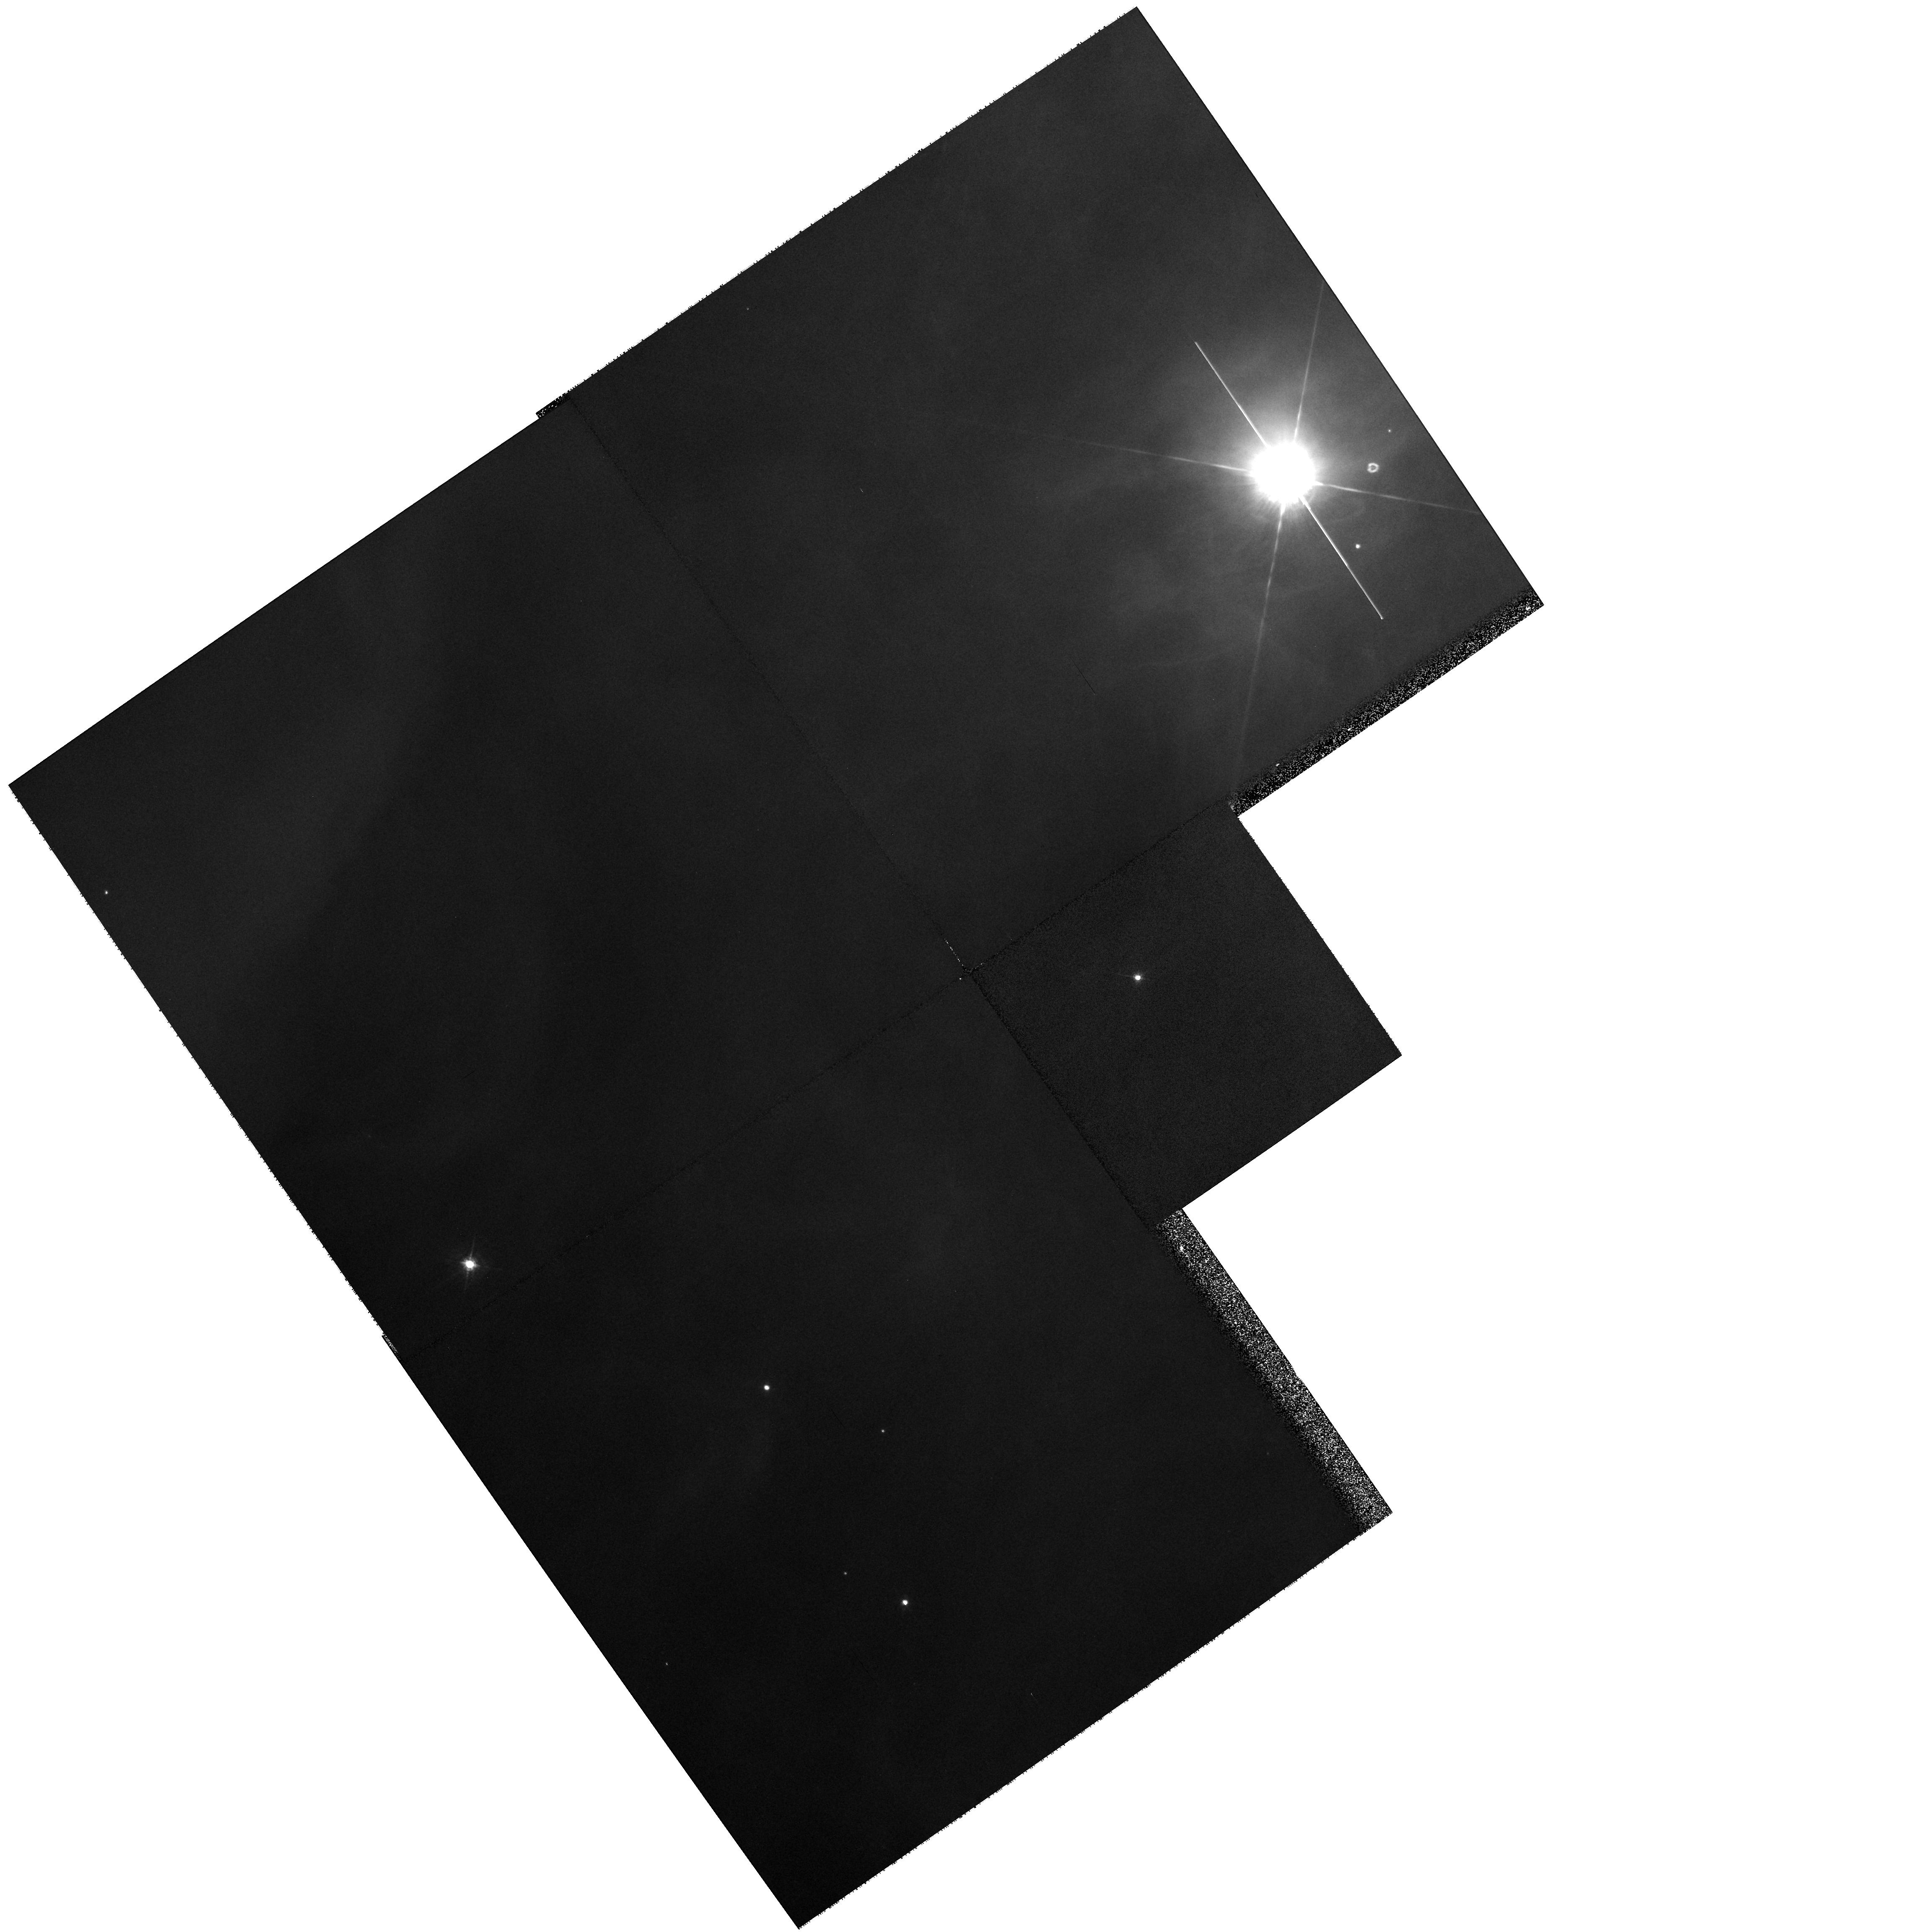
Target: NGC1976-167-317A. Instrument: WFPC2/PC. Filter: F547M. Exposure: 2 min. Observation ID: hst_8120_51_wfpc2_pc_f547m_u59851

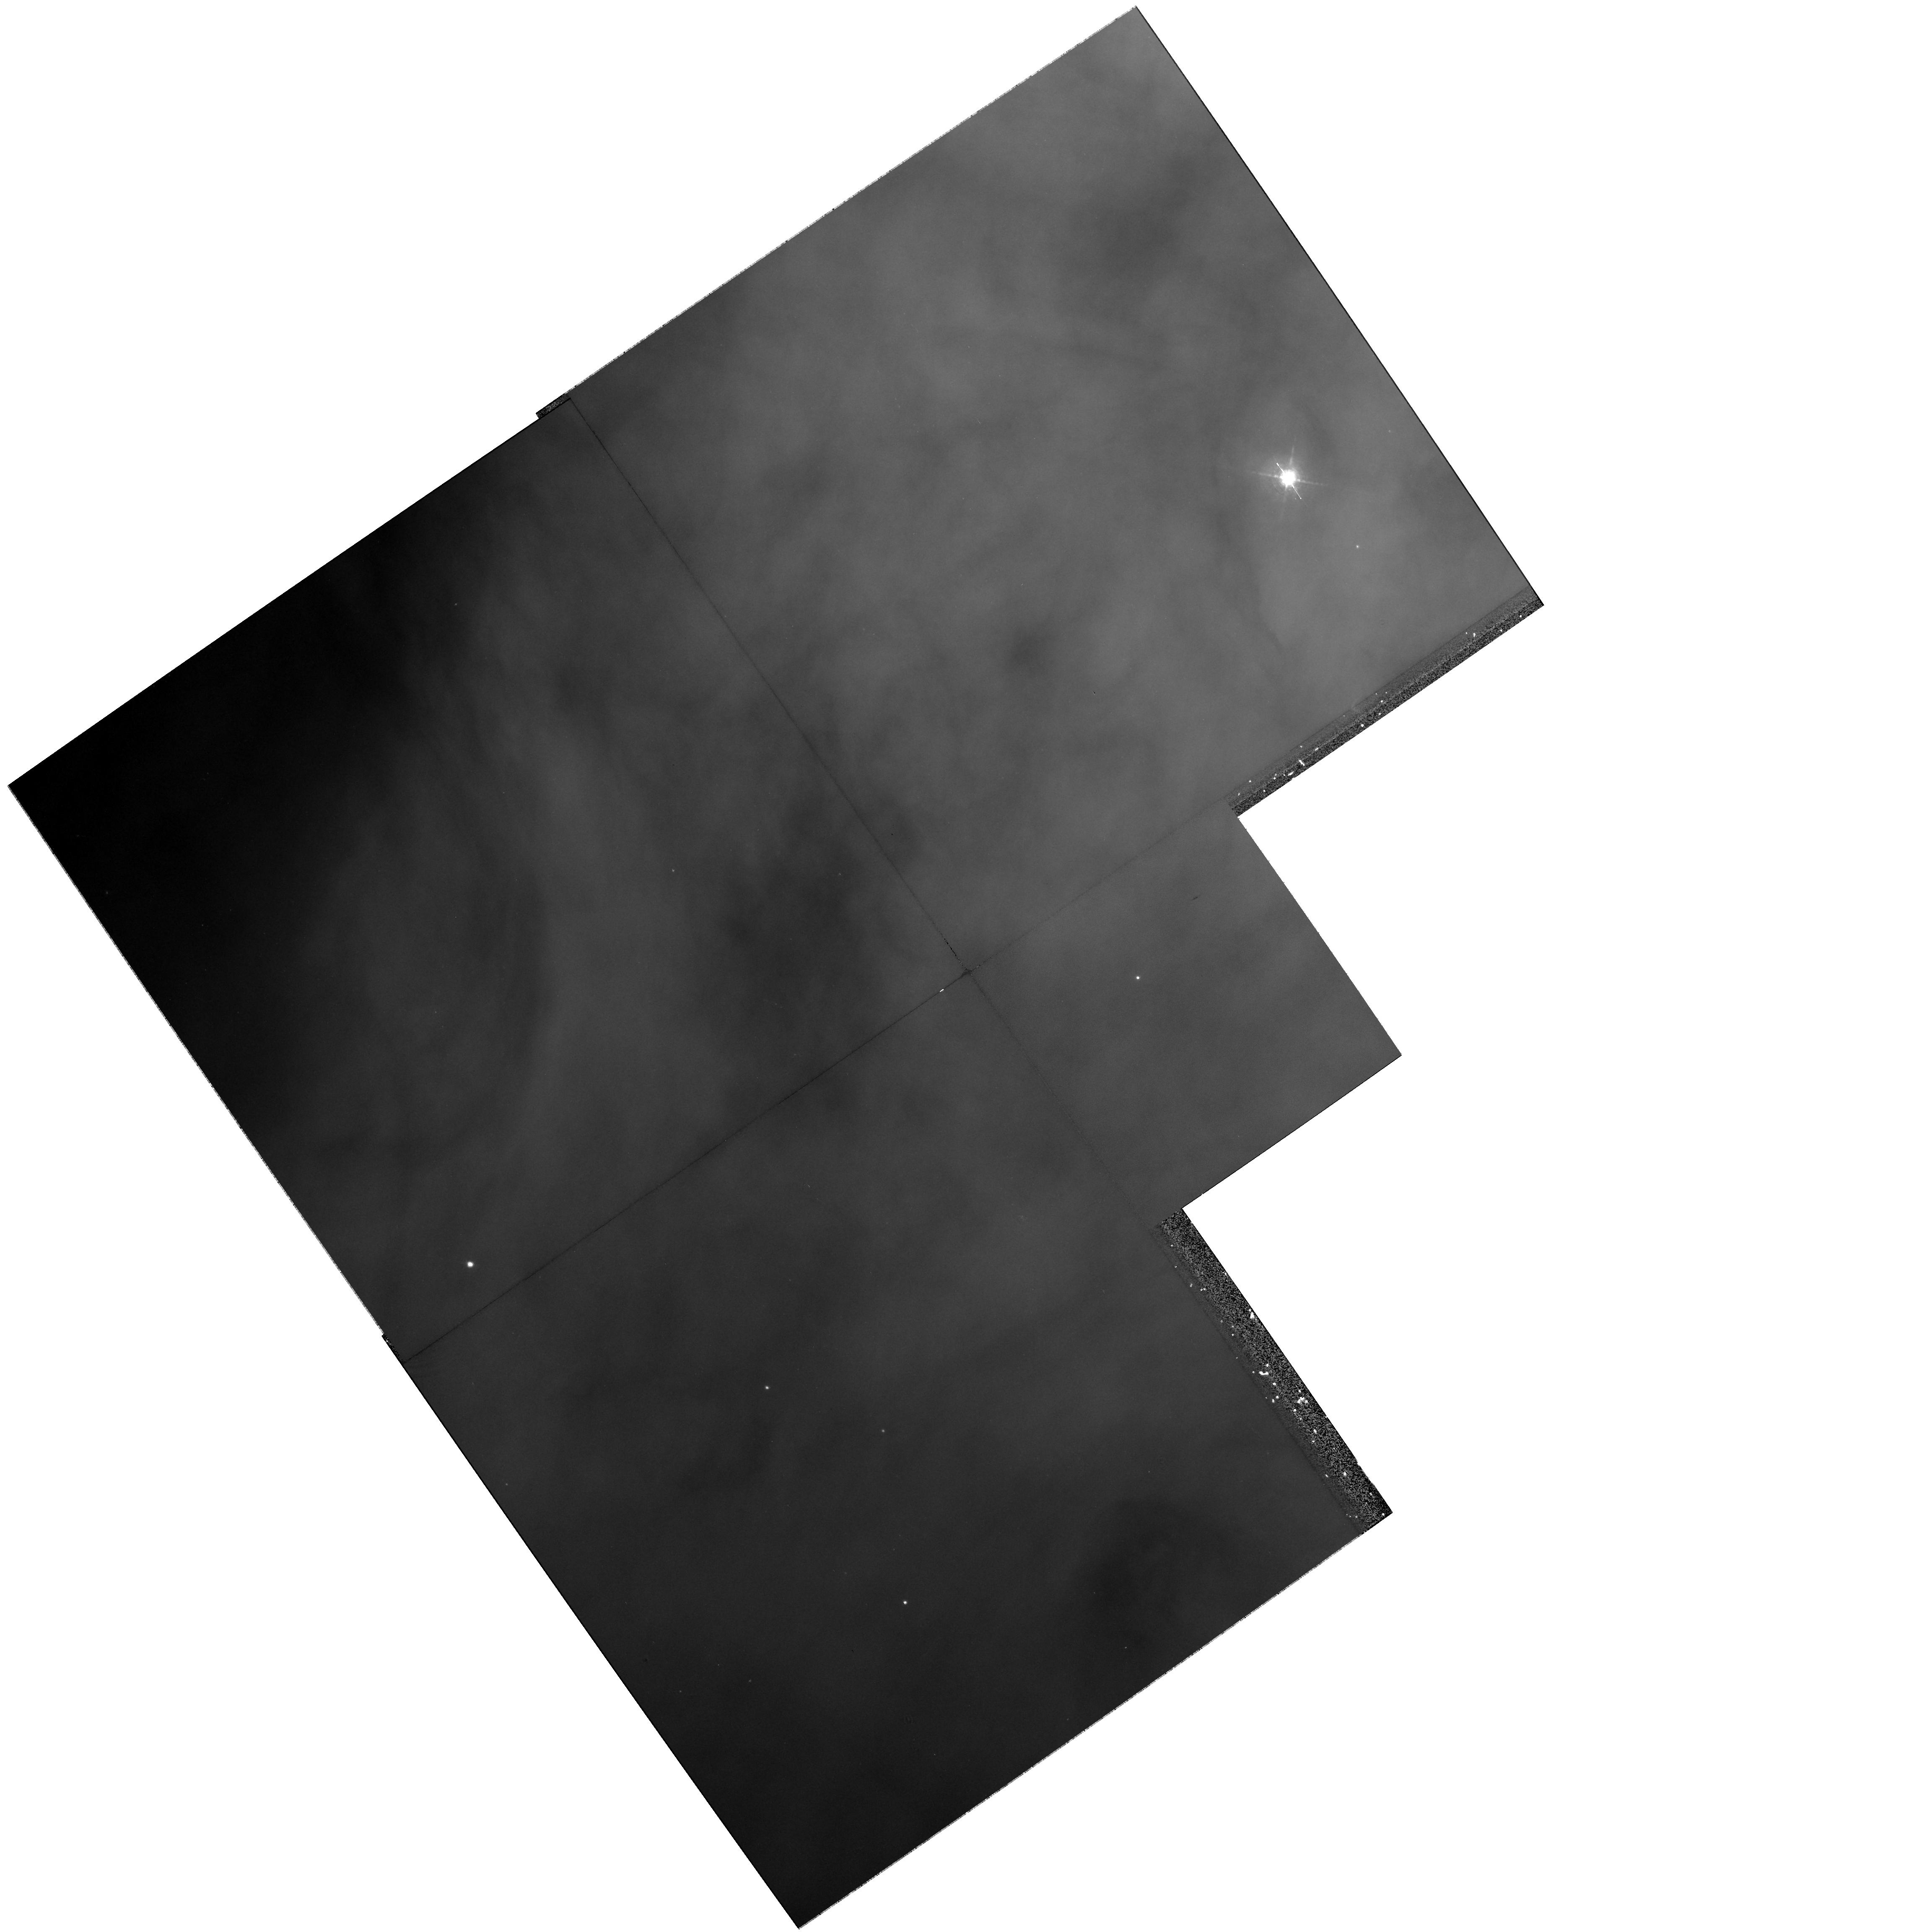
Target: NGC1976-167-317A. Instrument: WFPC2/PC. Filter: F656N. Exposure: 10 min. Observation ID: hst_8120_51_wfpc2_pc_f656n_u59851

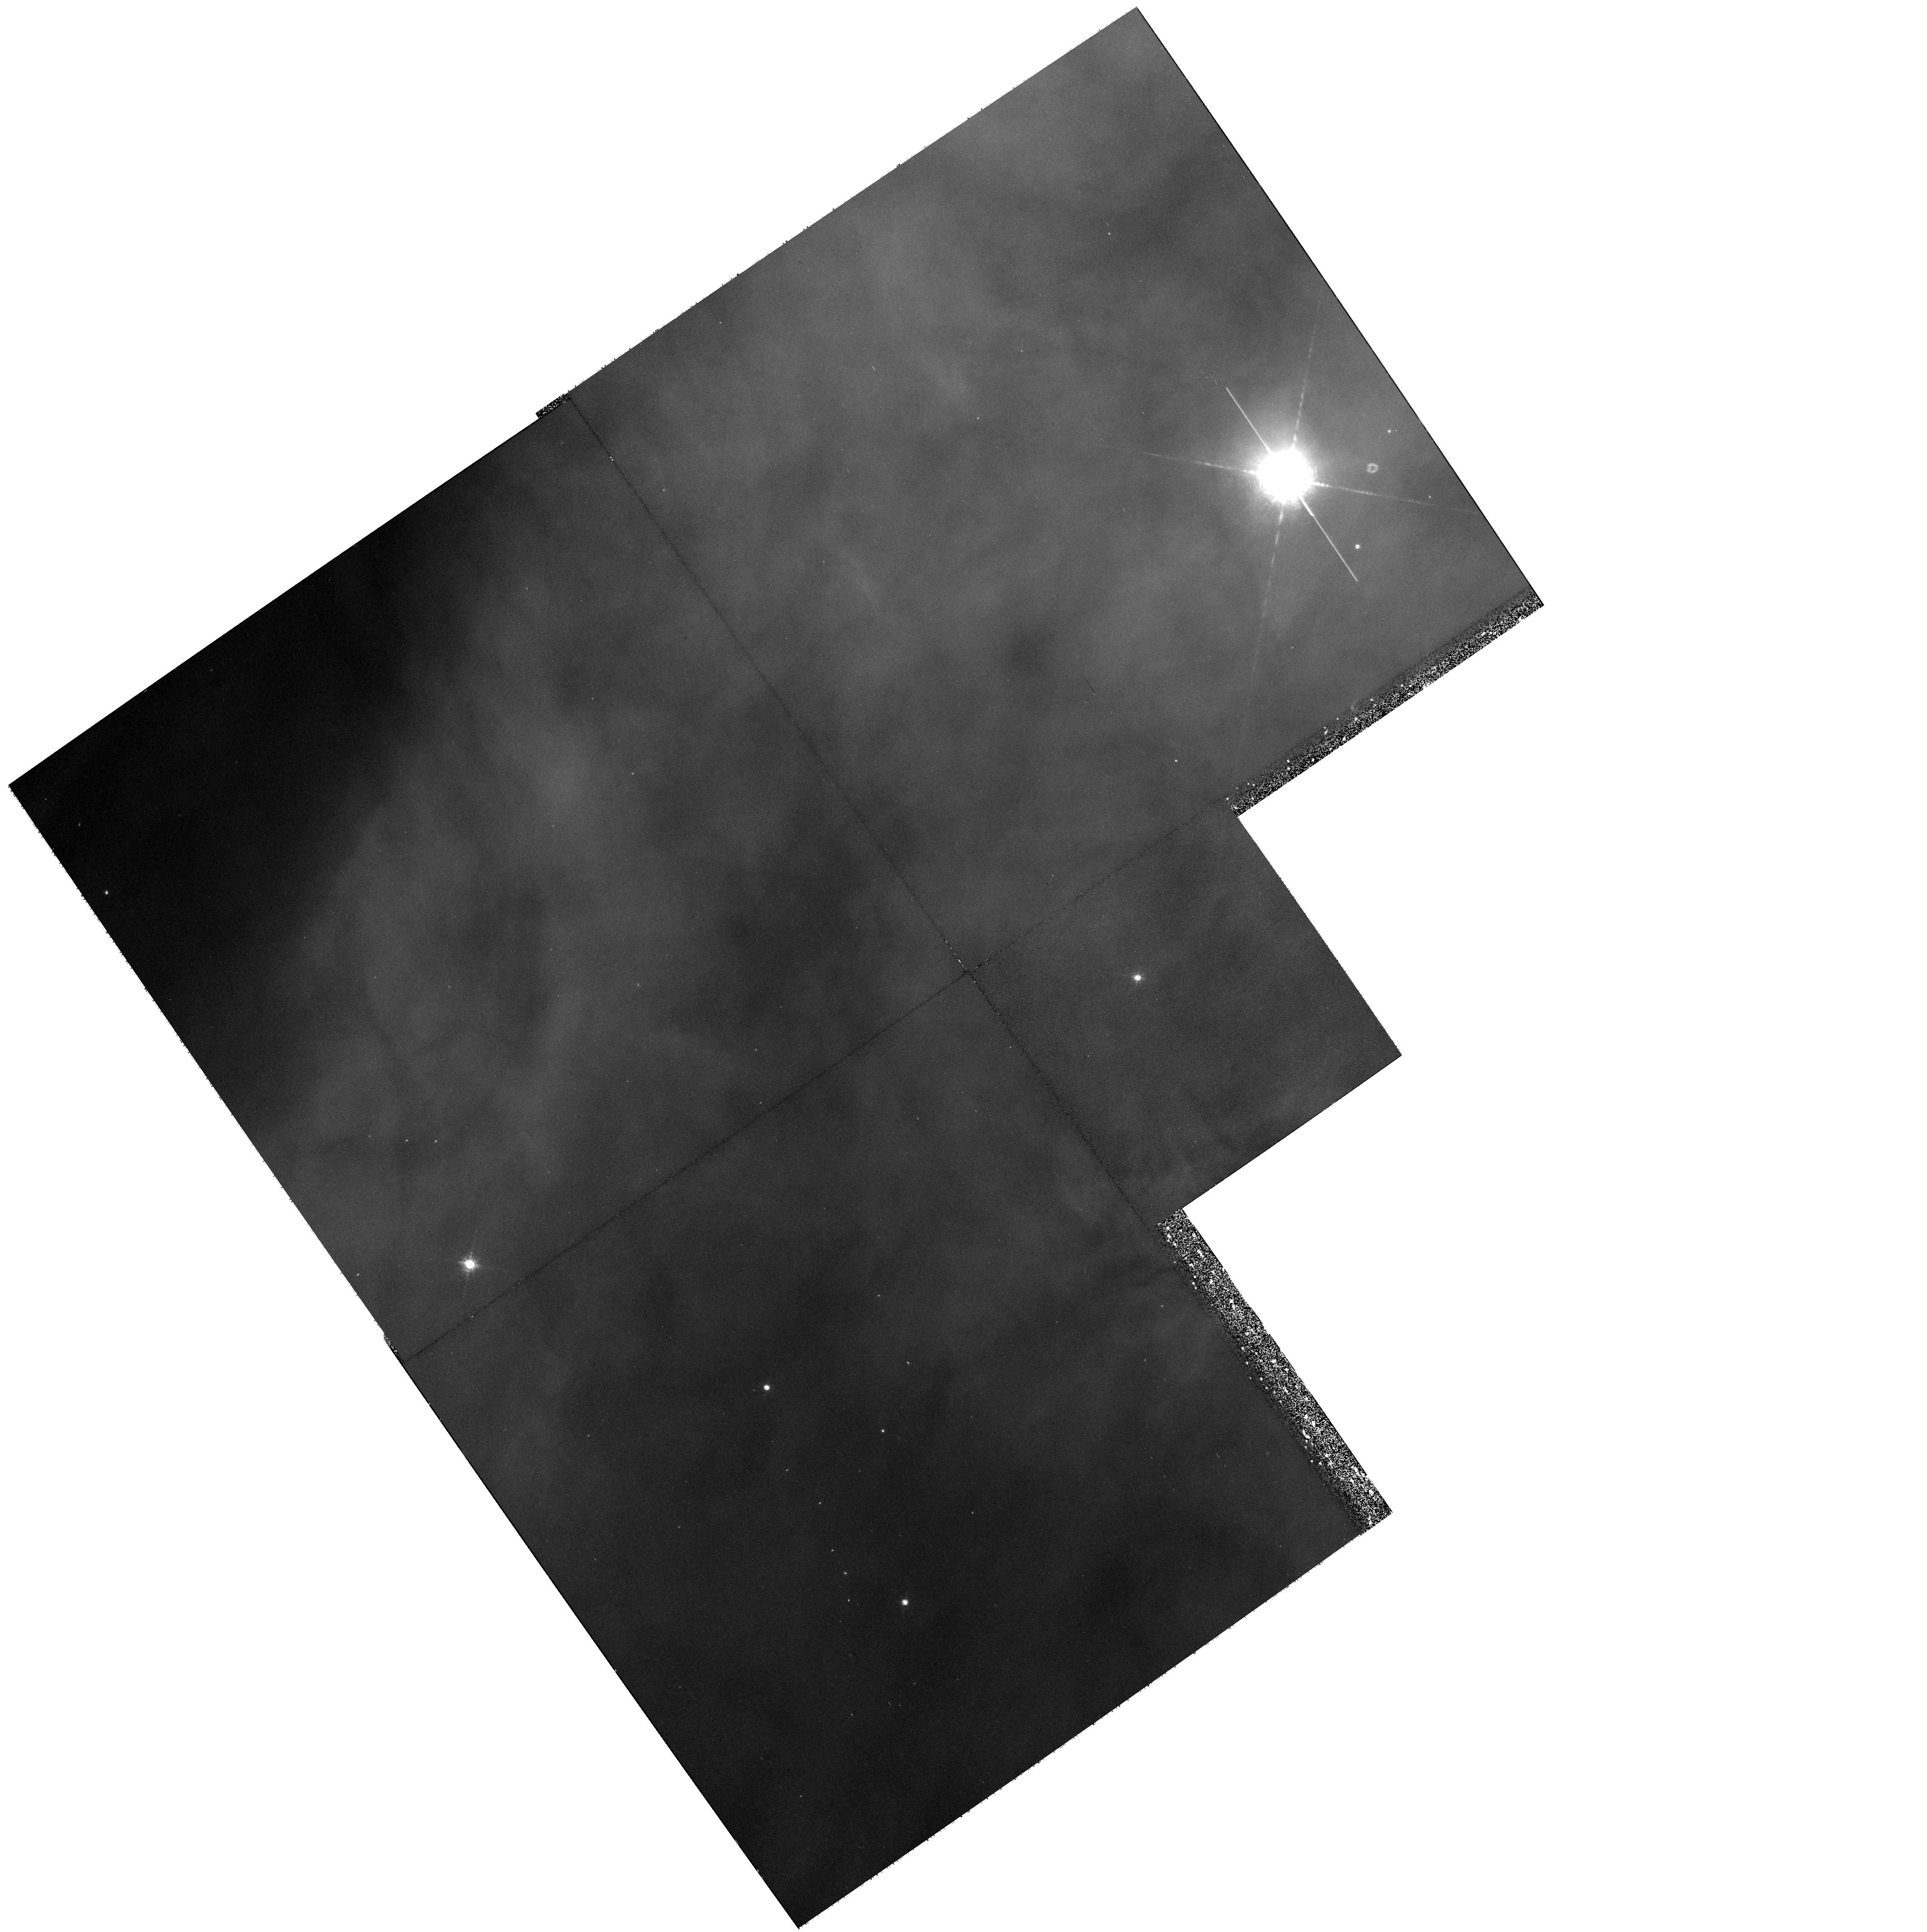
Target: NGC1976-167-317A. Instrument: WFPC2/PC. Filter: F673N. Exposure: 17 min. Observation ID: hst_8120_51_wfpc2_pc_f673n_u59851

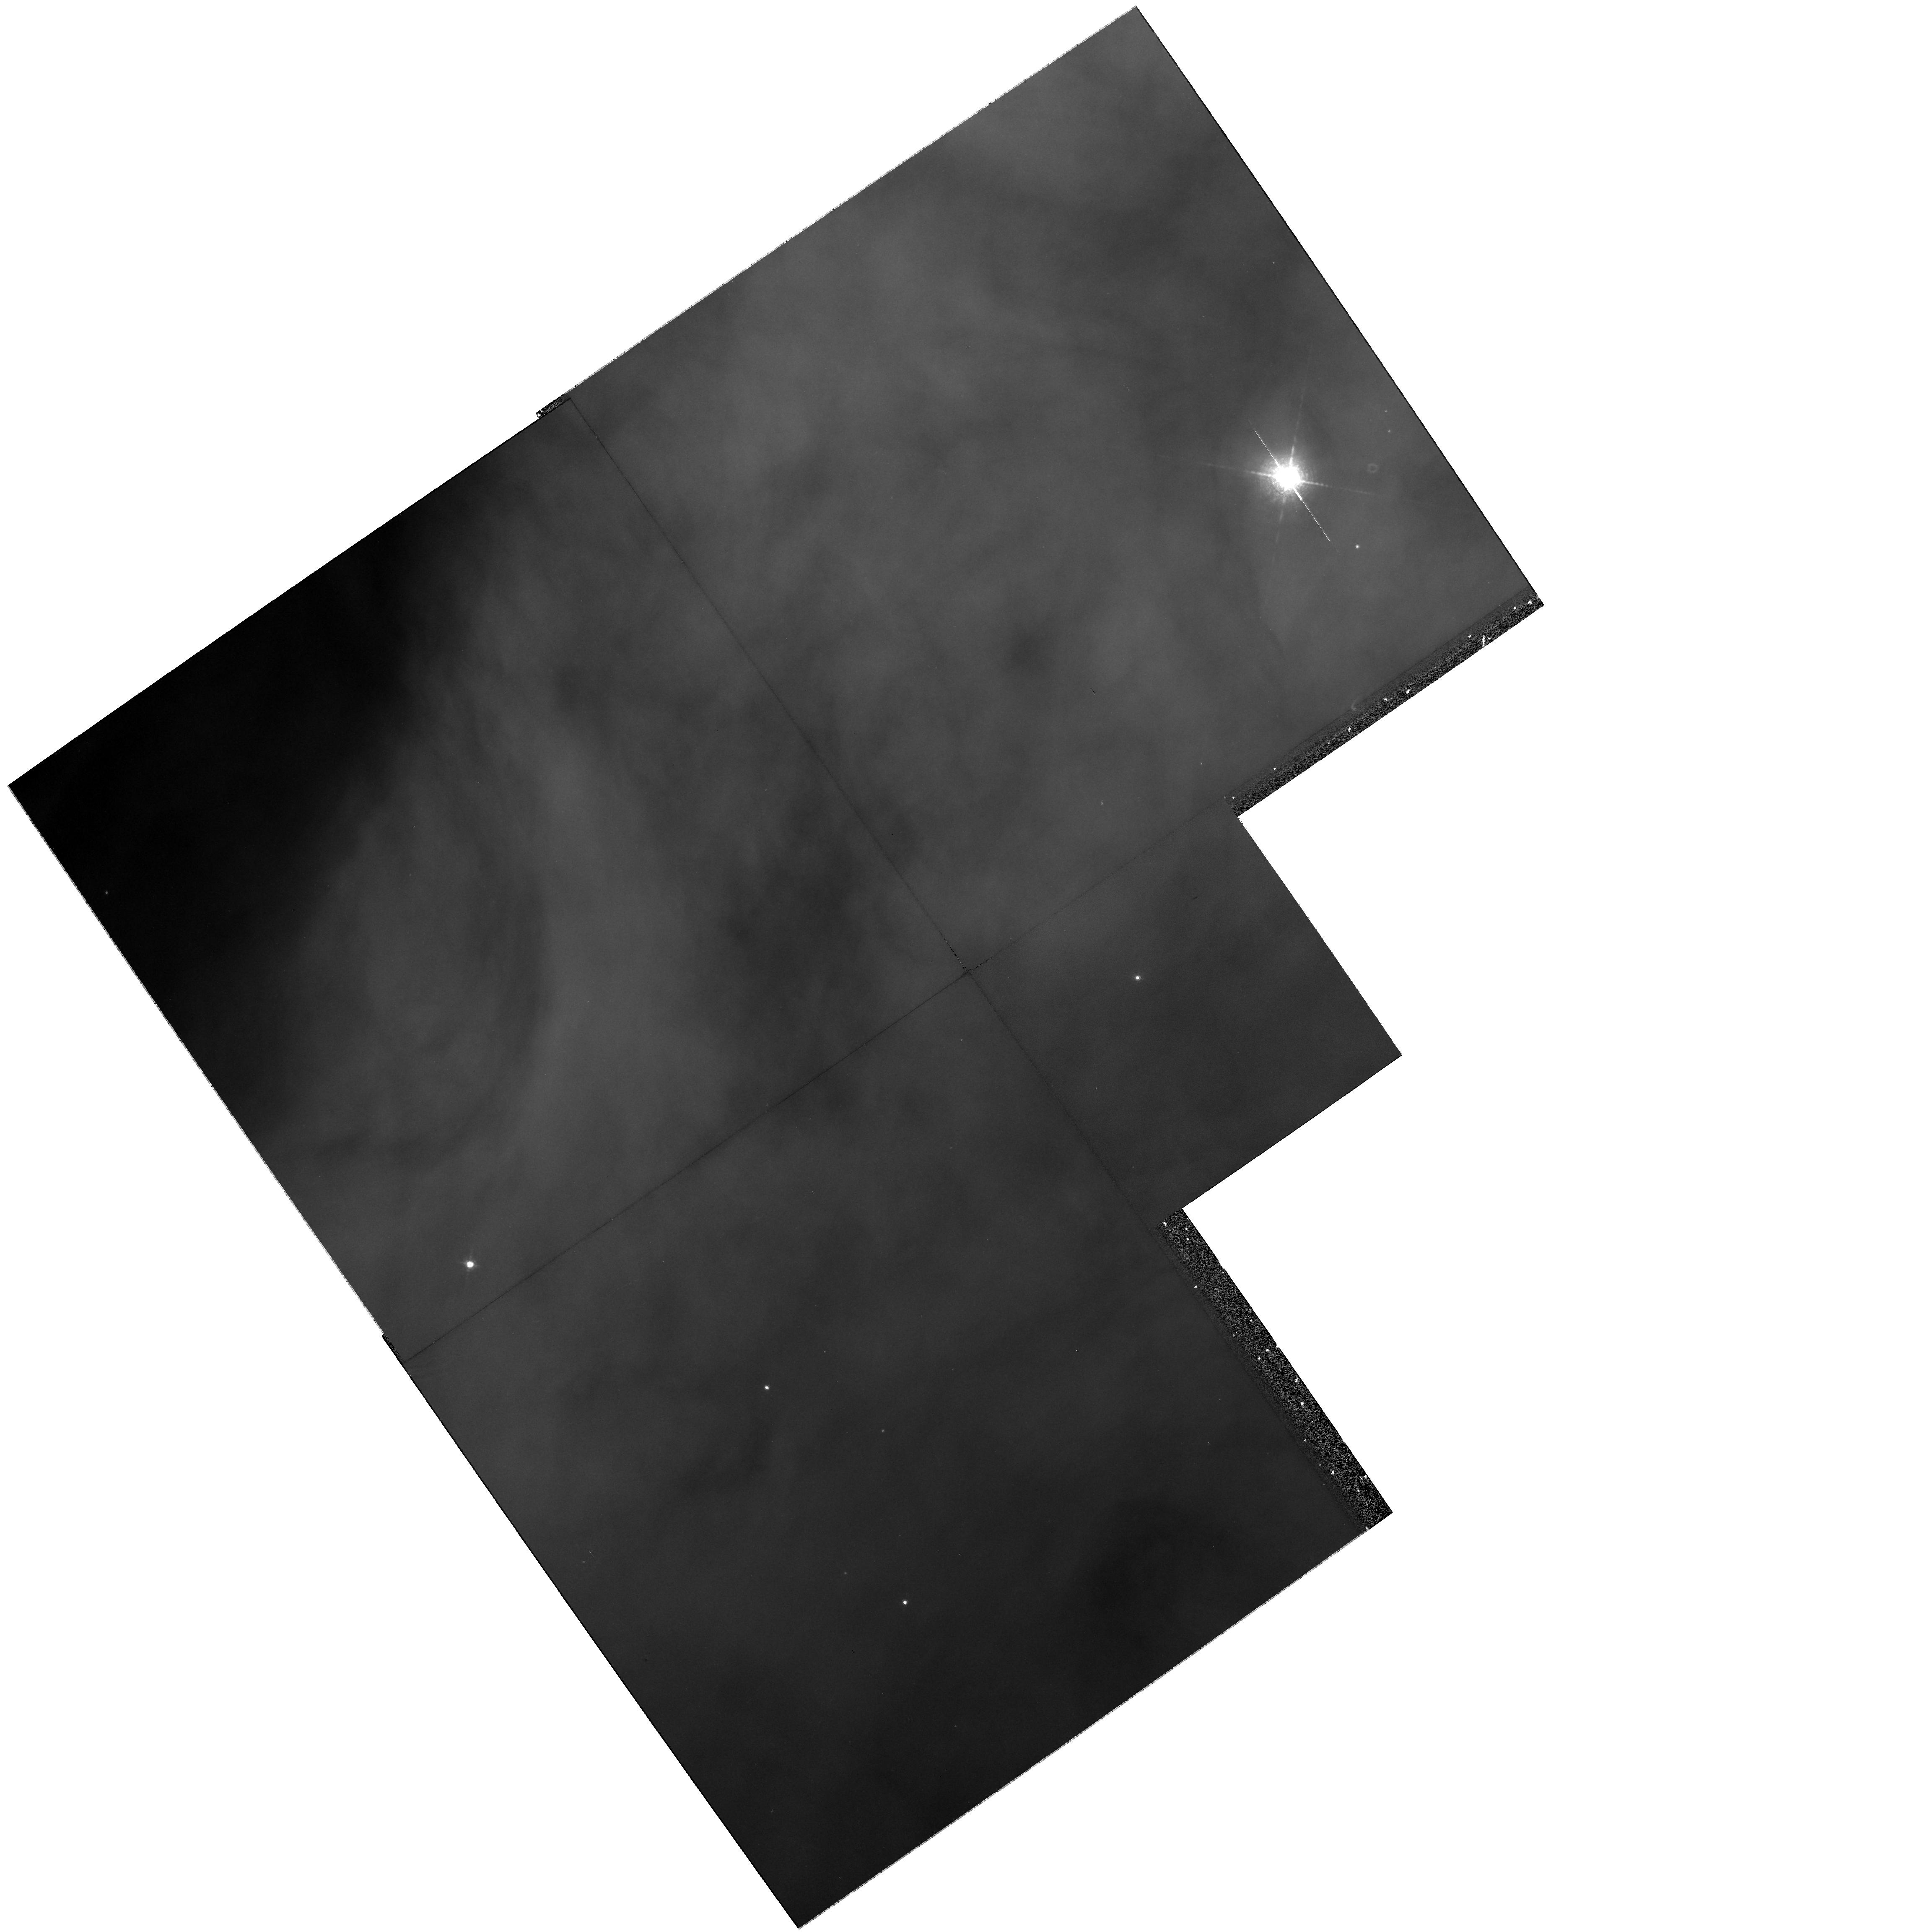
Target: NGC1976-167-317A. Instrument: WFPC2/PC. Filter: F658N. Exposure: 18 min. Observation ID: hst_8120_51_wfpc2_pc_f658n_u59851

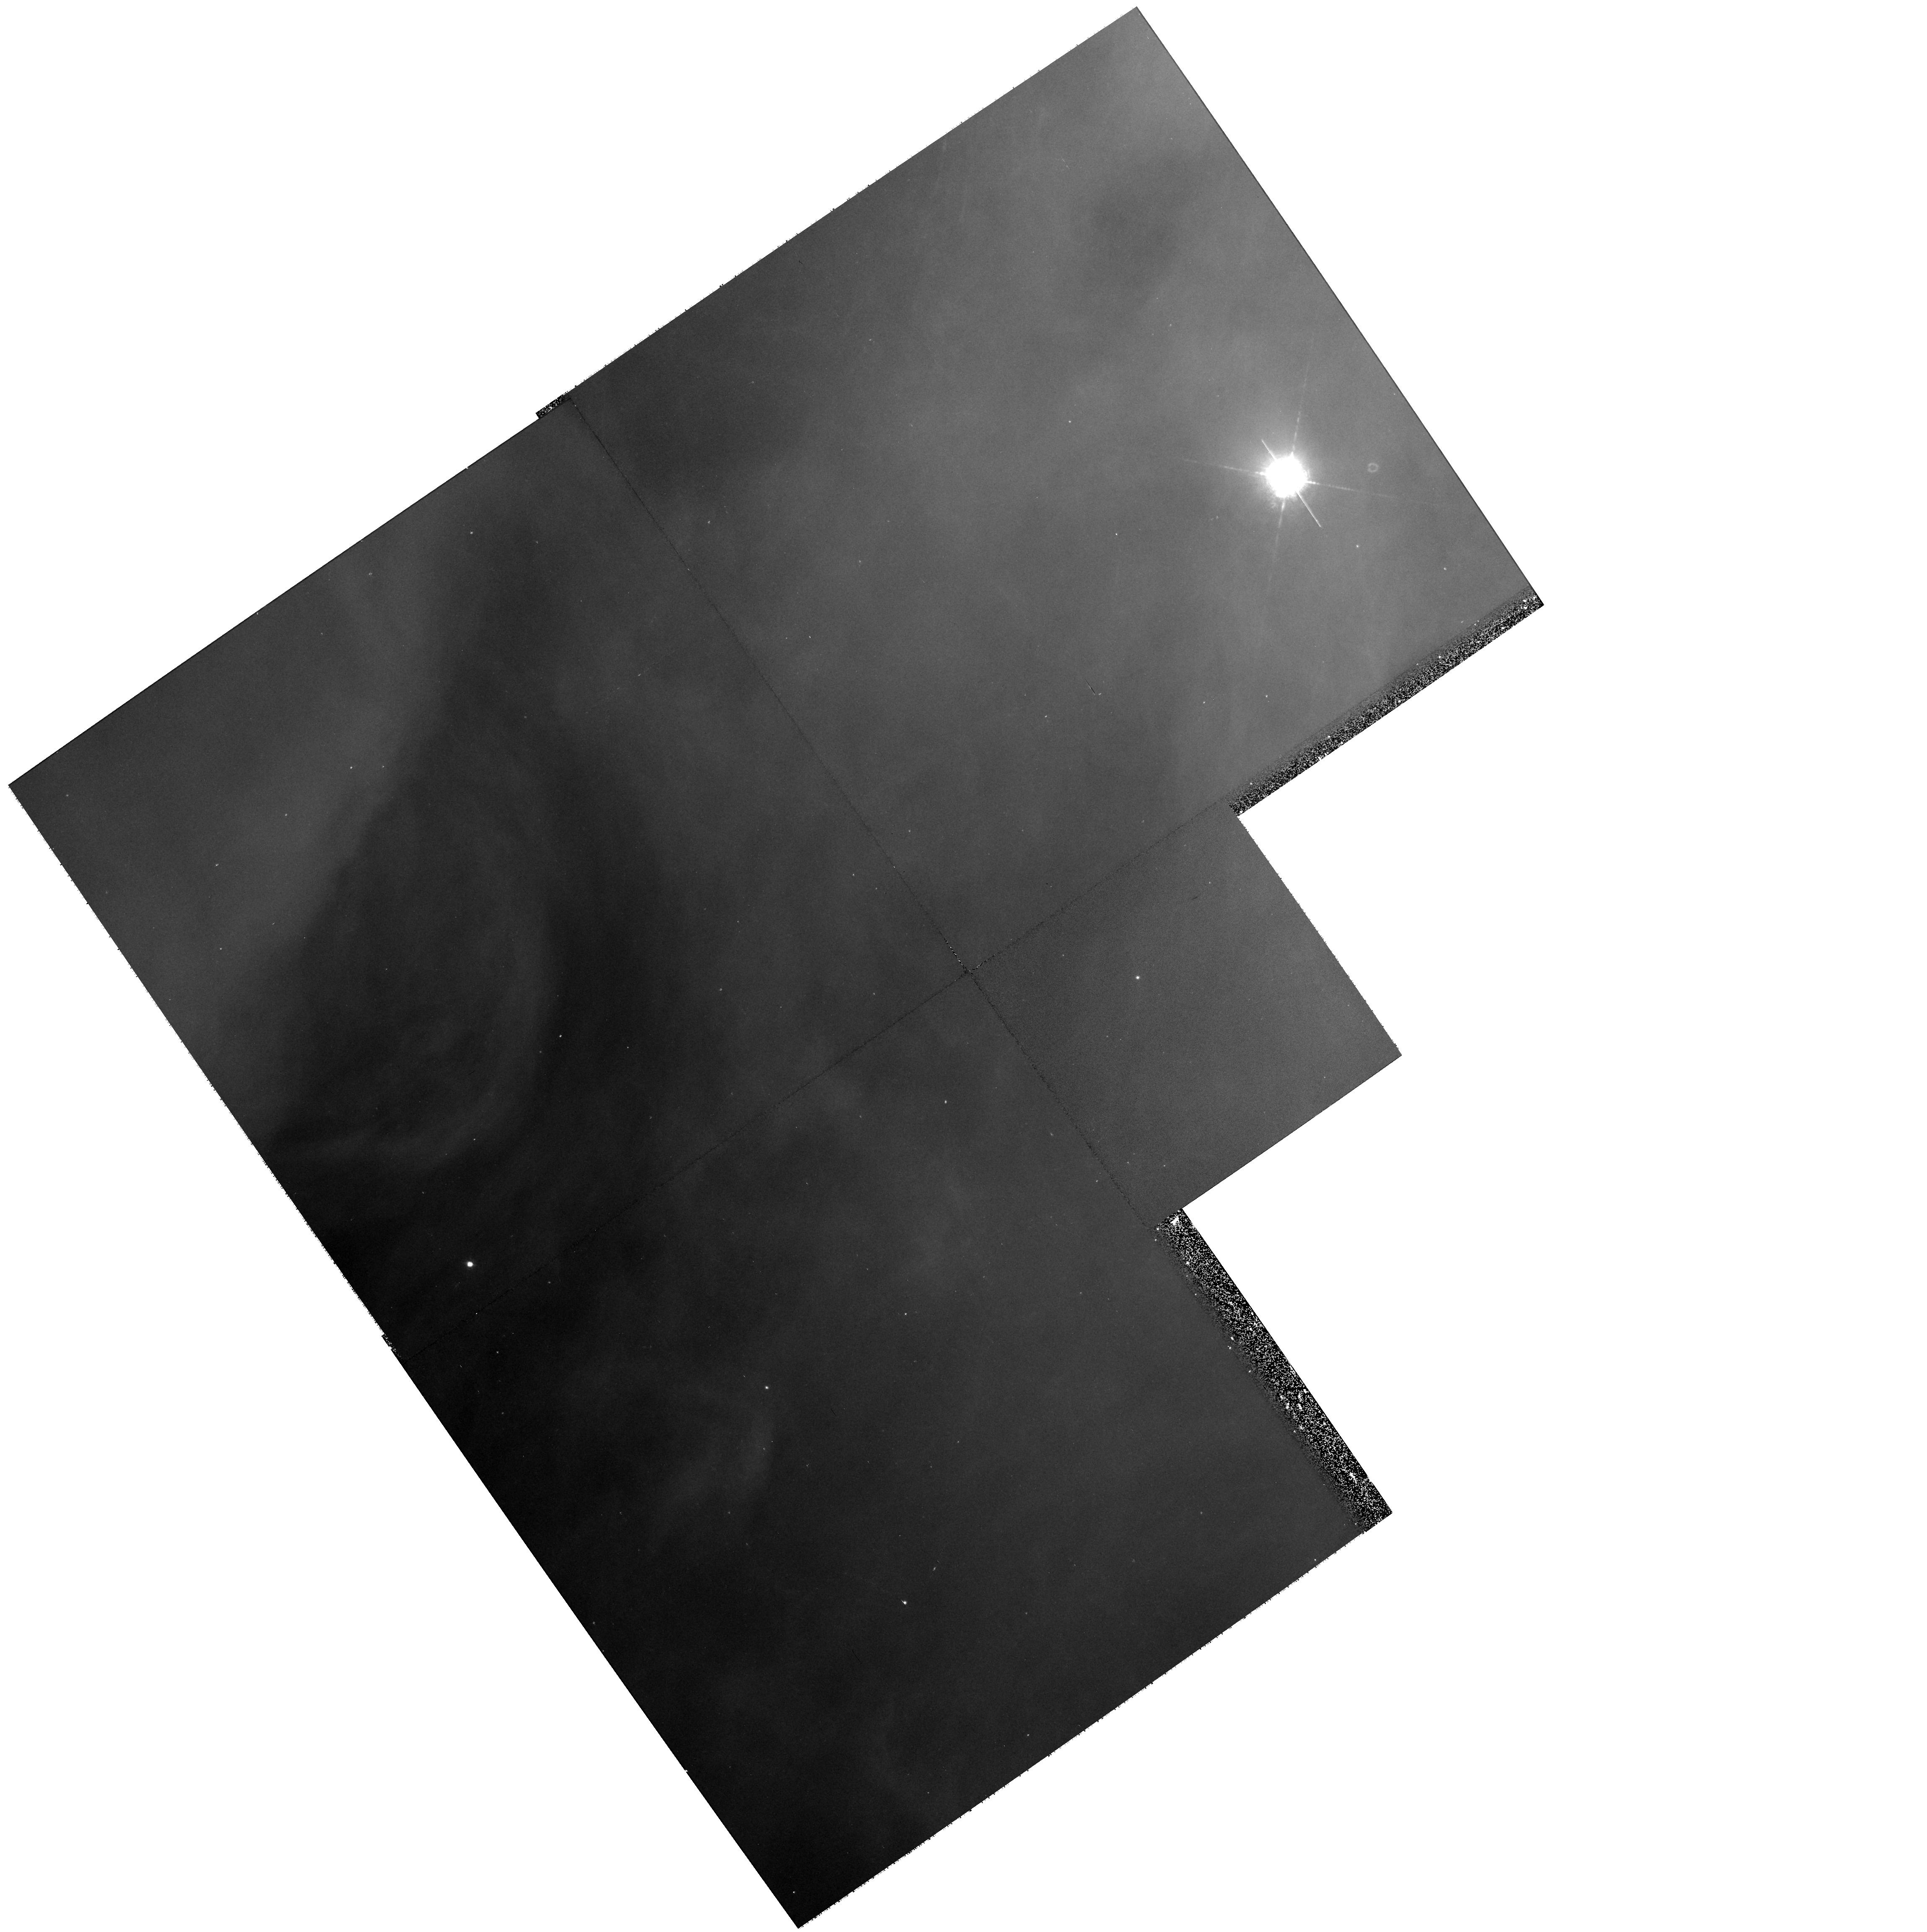
Target: NGC1976-167-317A. Instrument: WFPC2/PC. Filter: F502N. Exposure: 18 min. Observation ID: hst_8120_51_wfpc2_pc_f502n_u59851

Determination of Circumstellar Cloud Mass Loss Rates with STIS Spectra (PI: ODell, Charles Robert)

We propose to resolve the question of whether or not the circumstellar disks around young low mass stars in clusters containing O type stars are rapidly destroyed by photoevaporation. The answer will determine whether or not the conditions necessary for planet formation are common or rare in the massive star clusters where most stars are created. At the present there is a conundrum arising from the fact that most of the circumstellar disks survive in the Orion Nebula Cluster even though the theoretical models predict that the intense radiation field should have destroyed them in times short compared with the estimated age of the cluster. We propose to obtain STIS high resolution spectra which will allow direct measurement of any photoevaporative flow off disks around two young low mass stars near \tc\ Ori. These results will test existing theories for photoevaporation and directly tell us how long these disks can survive. Only the HST and STIS have the right combination o f spatial and spectral resolution to adequately reject the contaminating light from the Orion Nebula itself and allow clear determination of the emission coming from the young stellar object.